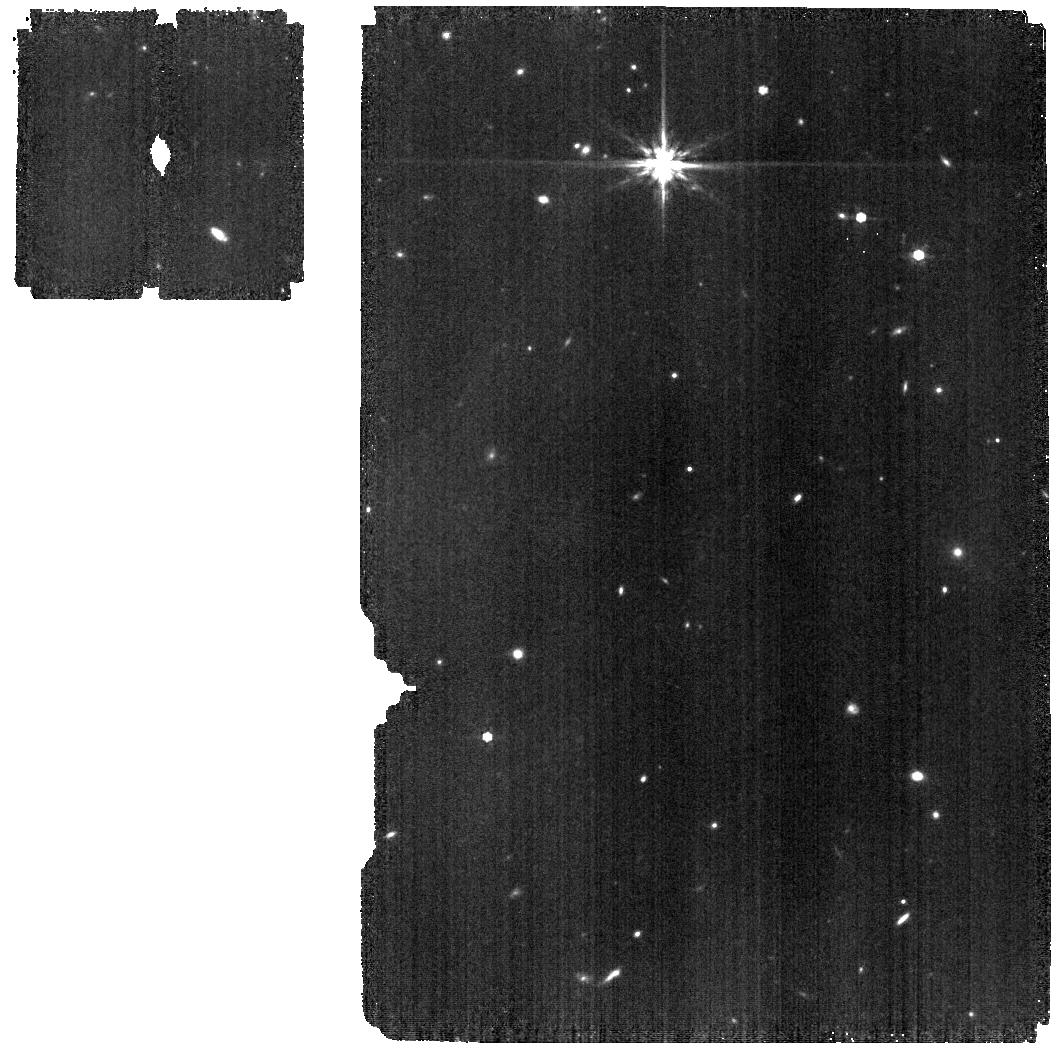
Target: SEXA-NRC-POS2. Instrument: MIRI. Filter: F770W. Exposure: 11 min. Observation ID: jw01619-o014_t041_miri_f770w

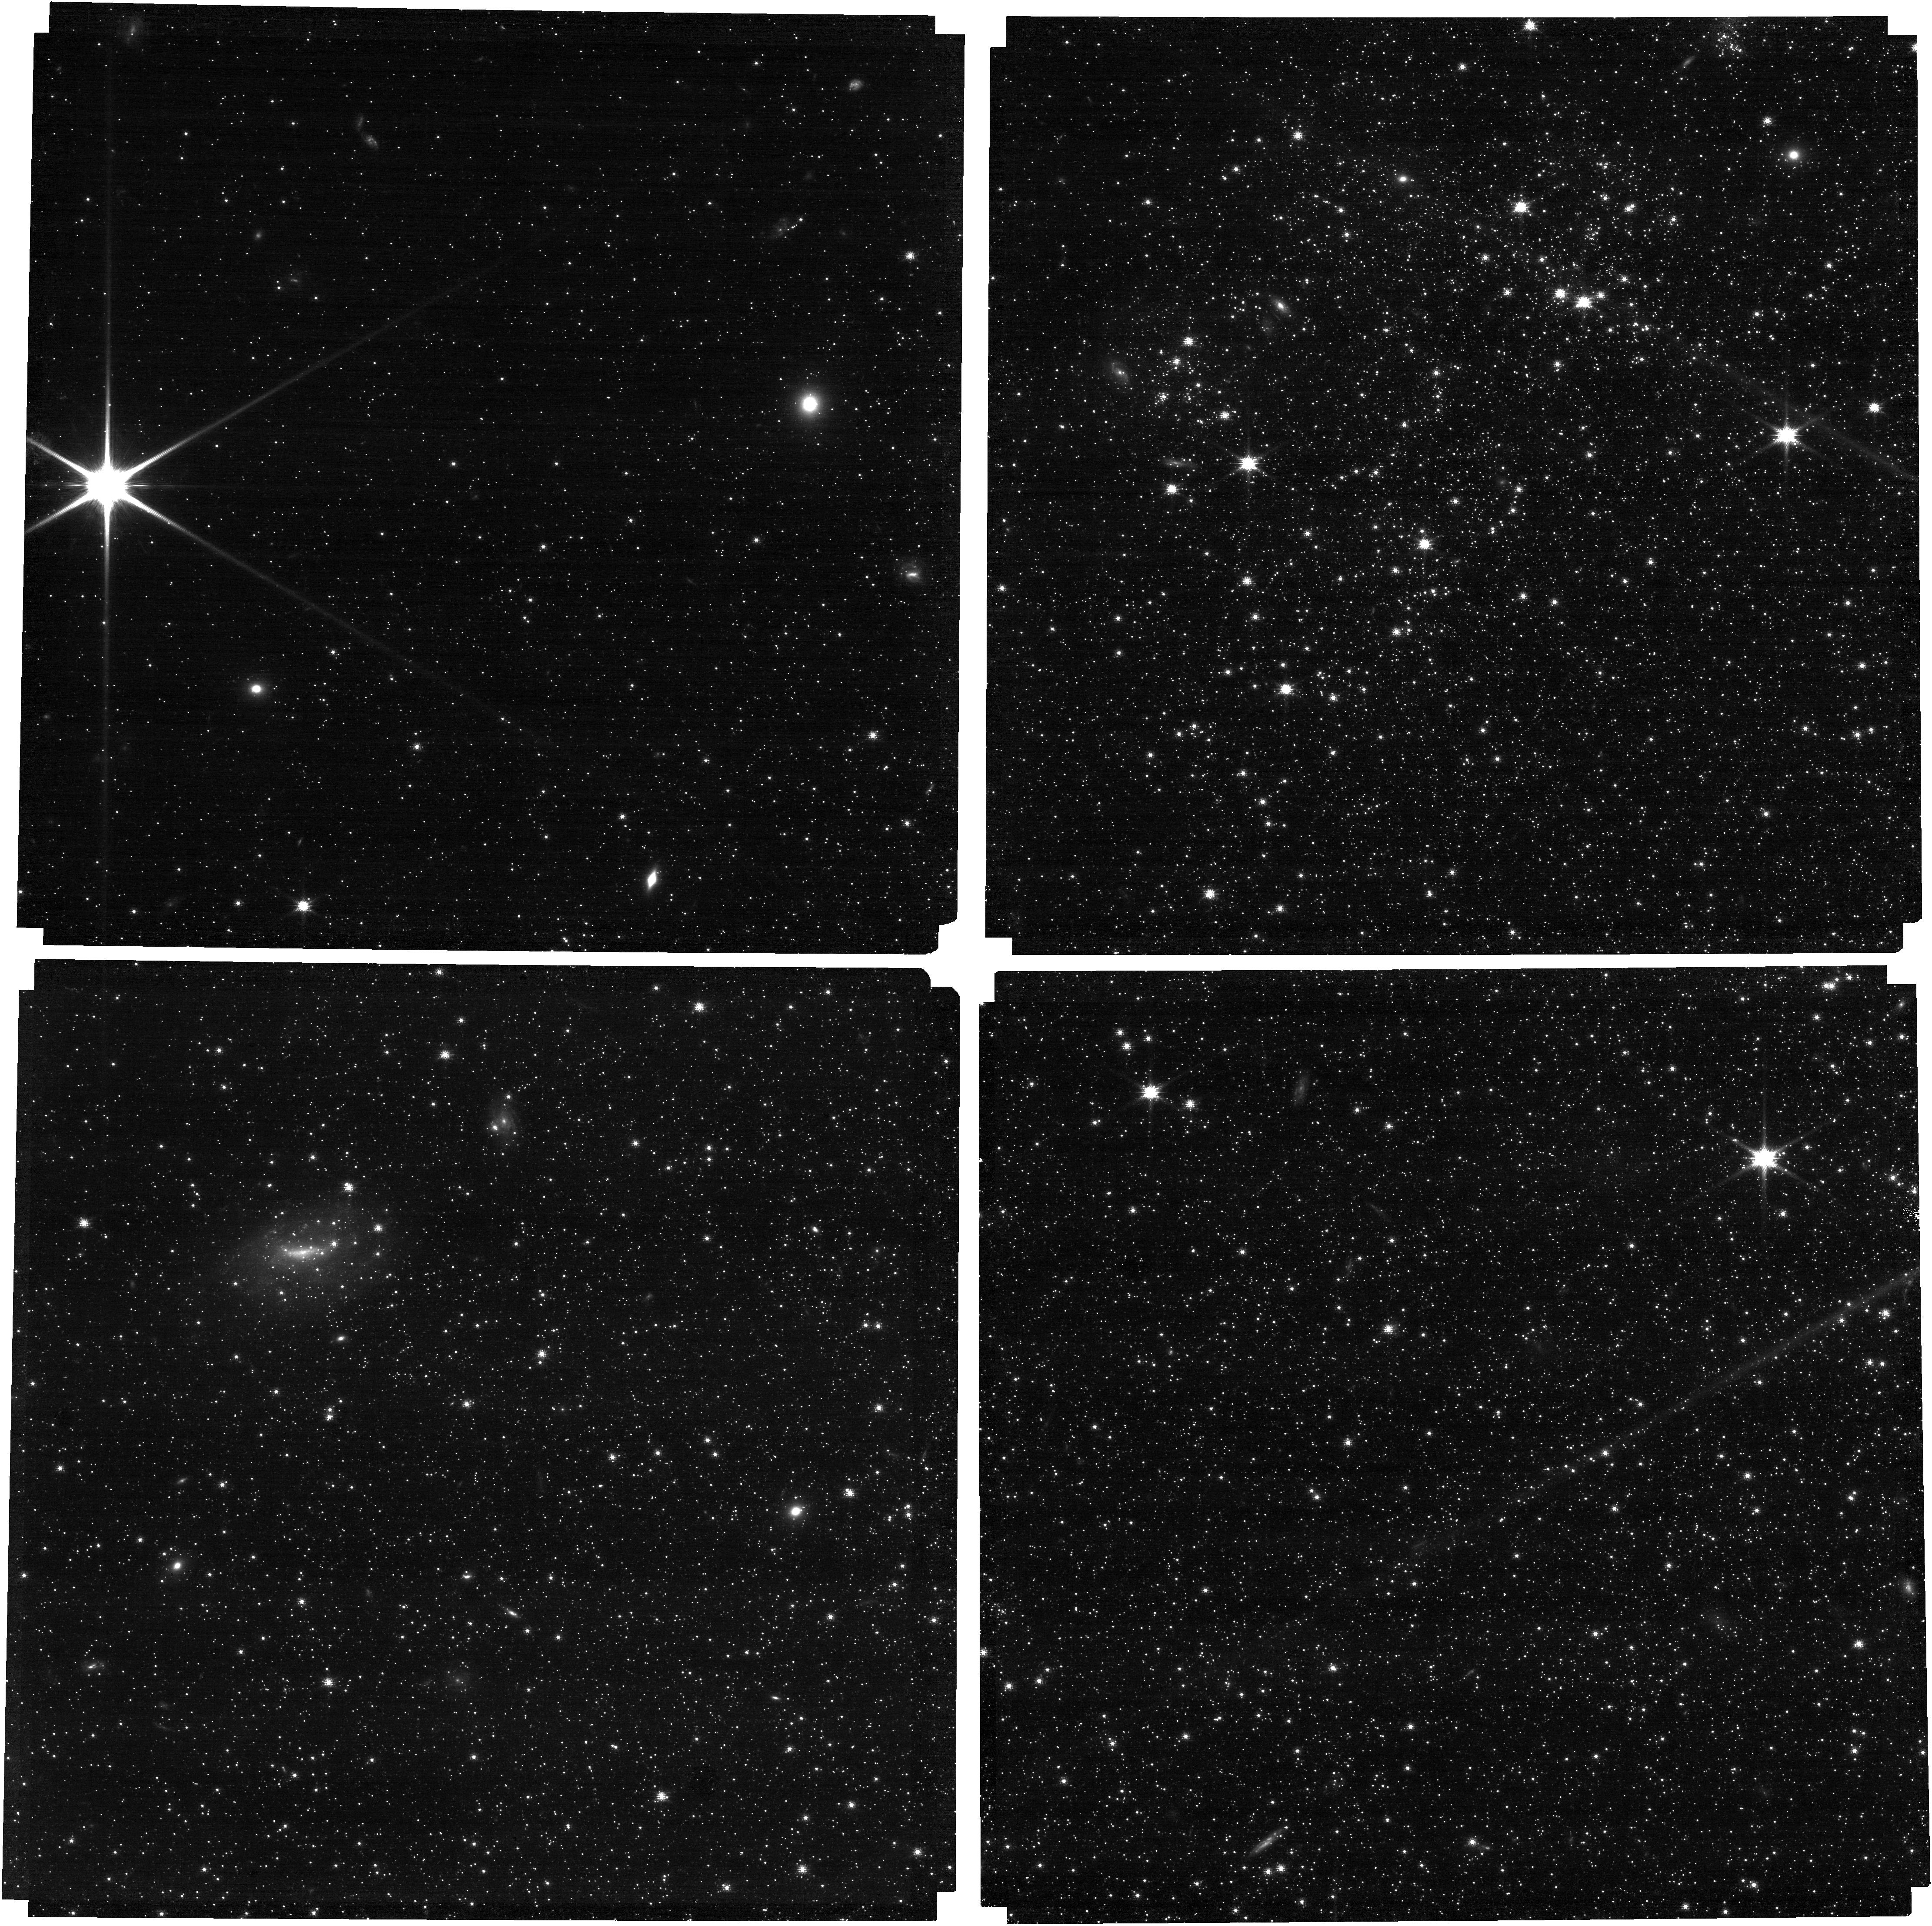
Target: SEXA-NRC-POS1. Instrument: NIRCAM. Filter: F090W. Exposure: 21 min. Observation ID: jw01619-o015_t040_nircam_clear-f090w

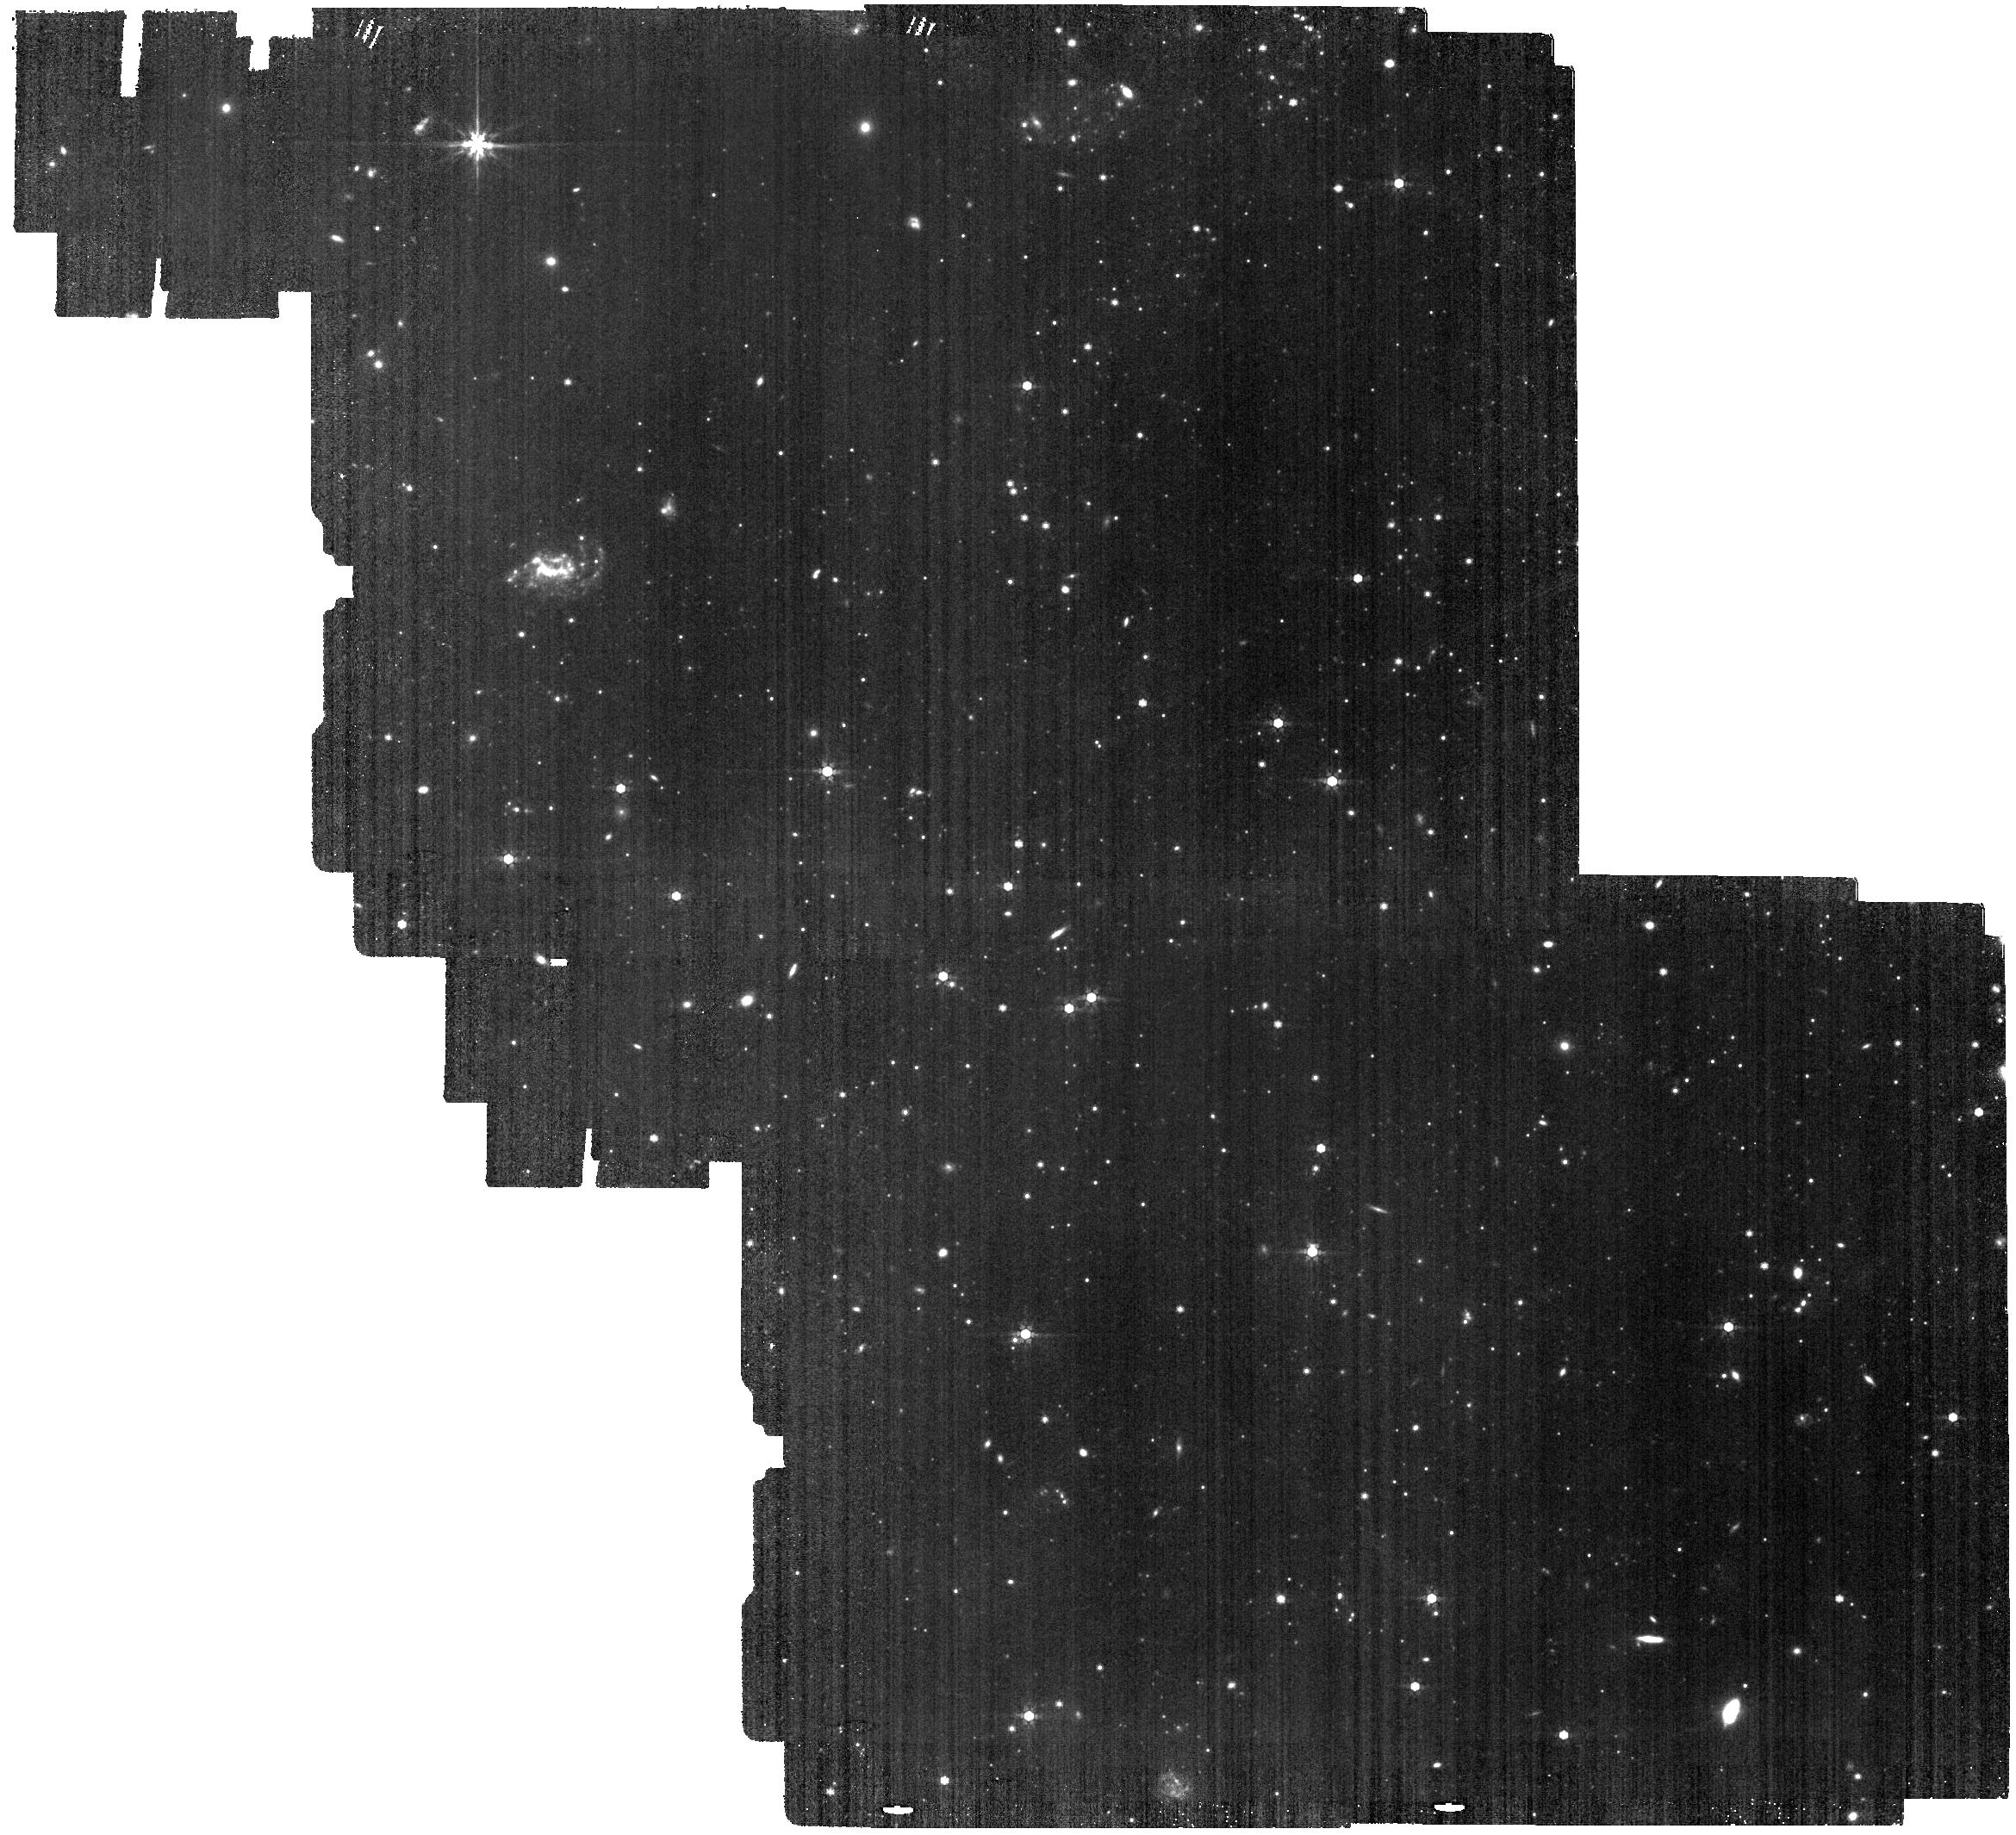
Target: SEXA-MIRI. Instrument: MIRI. Filter: F770W. Exposure: 46 min. Observation ID: jw01619-o002_t009_miri_f770w

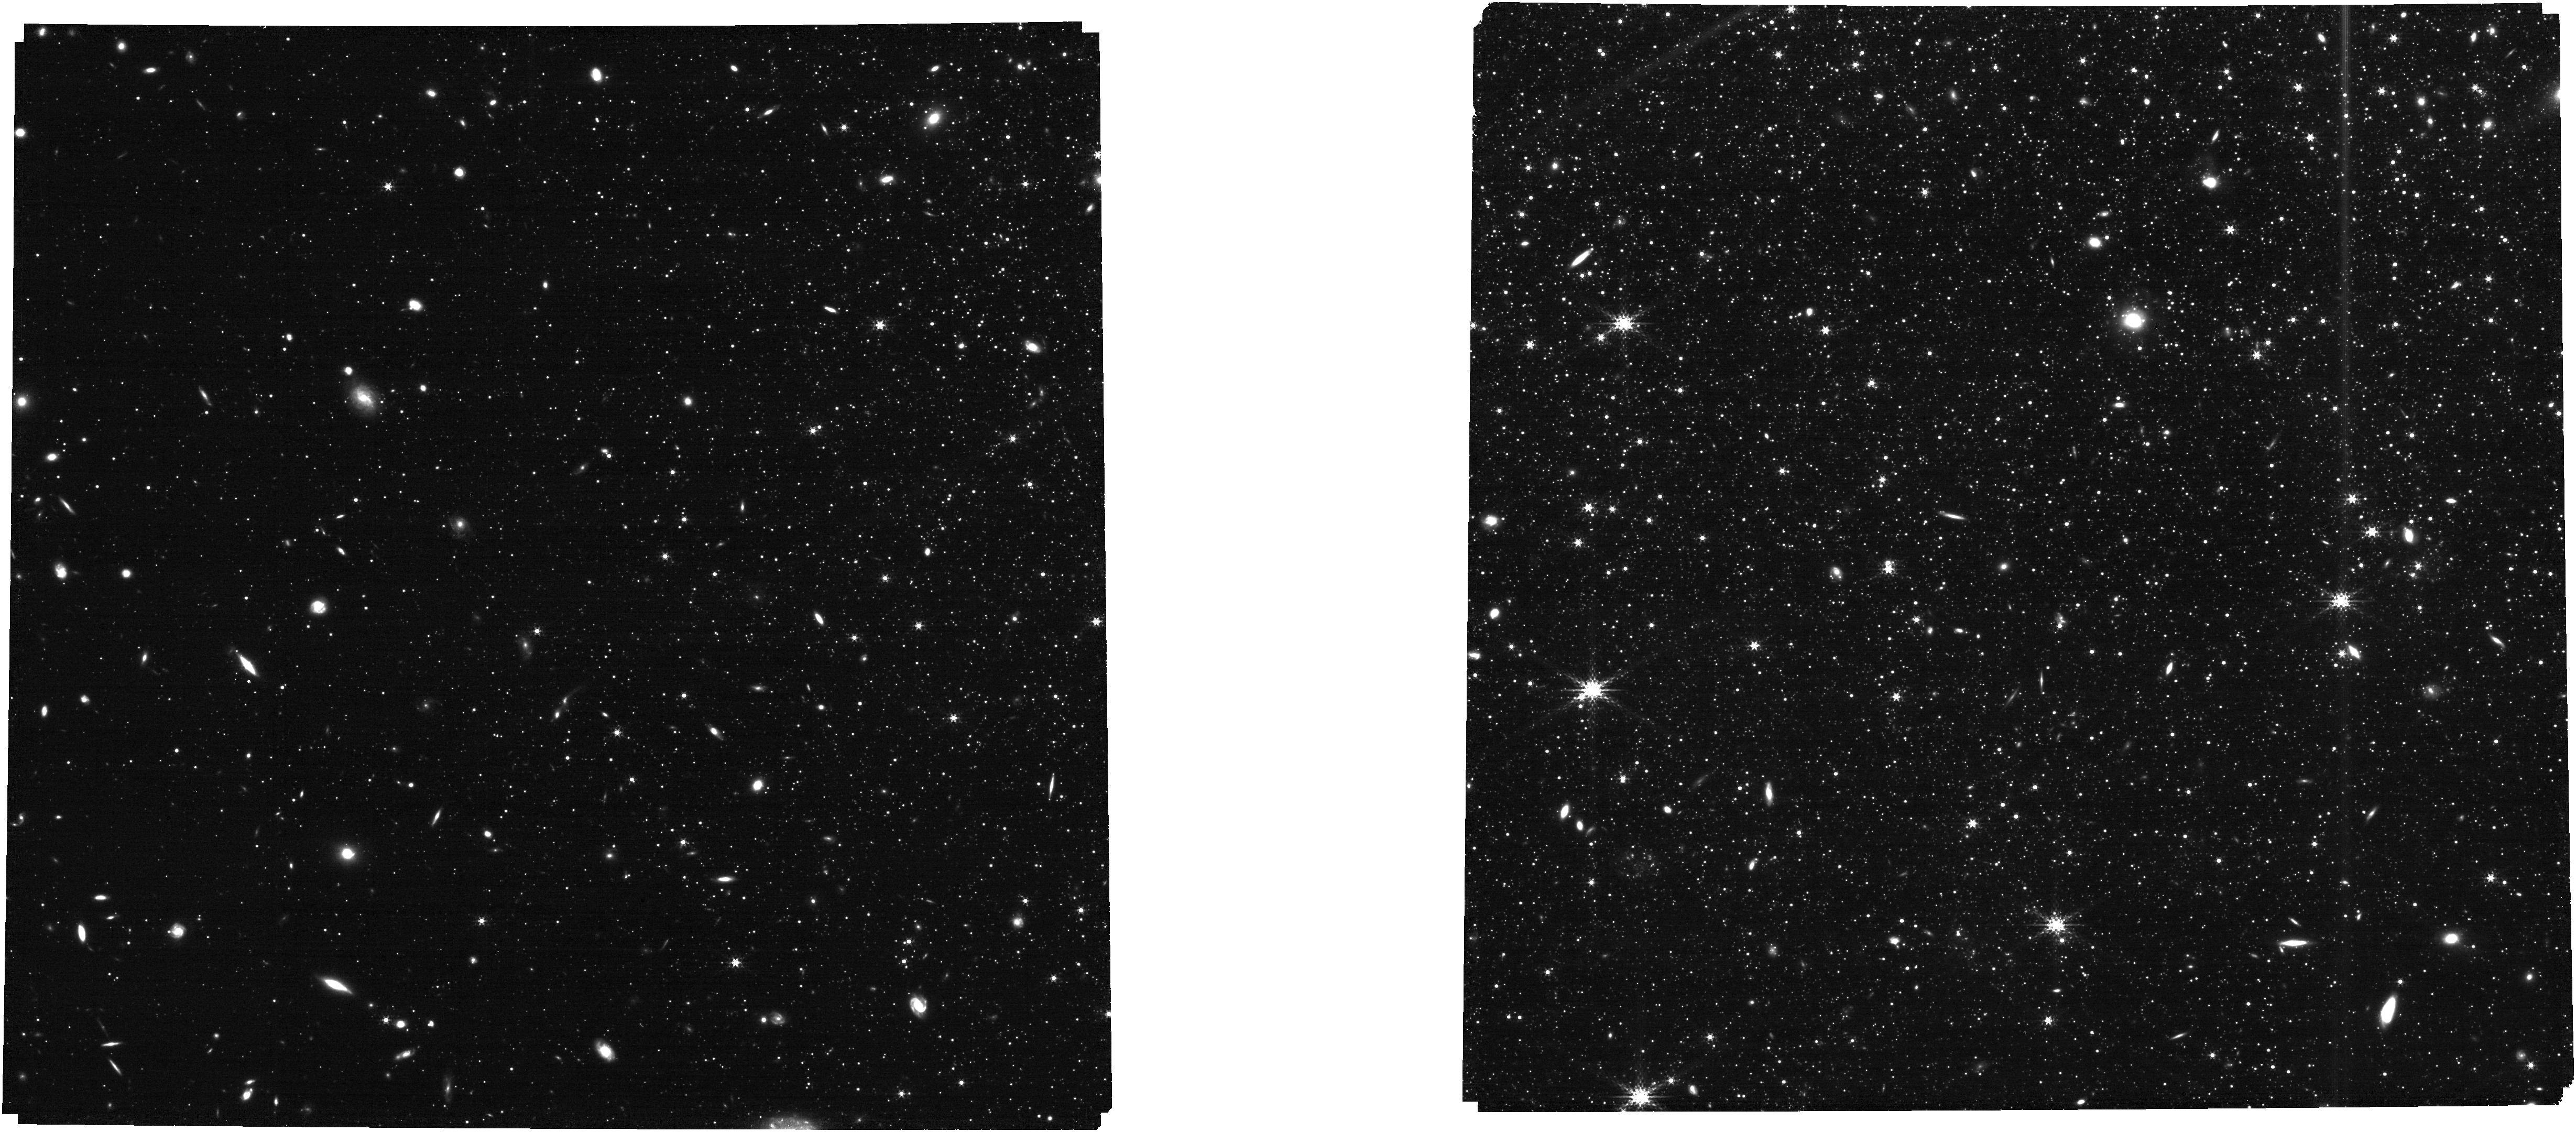
Target: SEXA-NRC-POS2. Instrument: NIRCAM. Filter: F300M. Exposure: 21 min. Observation ID: jw01619-o014_t041_nircam_clear-f300m

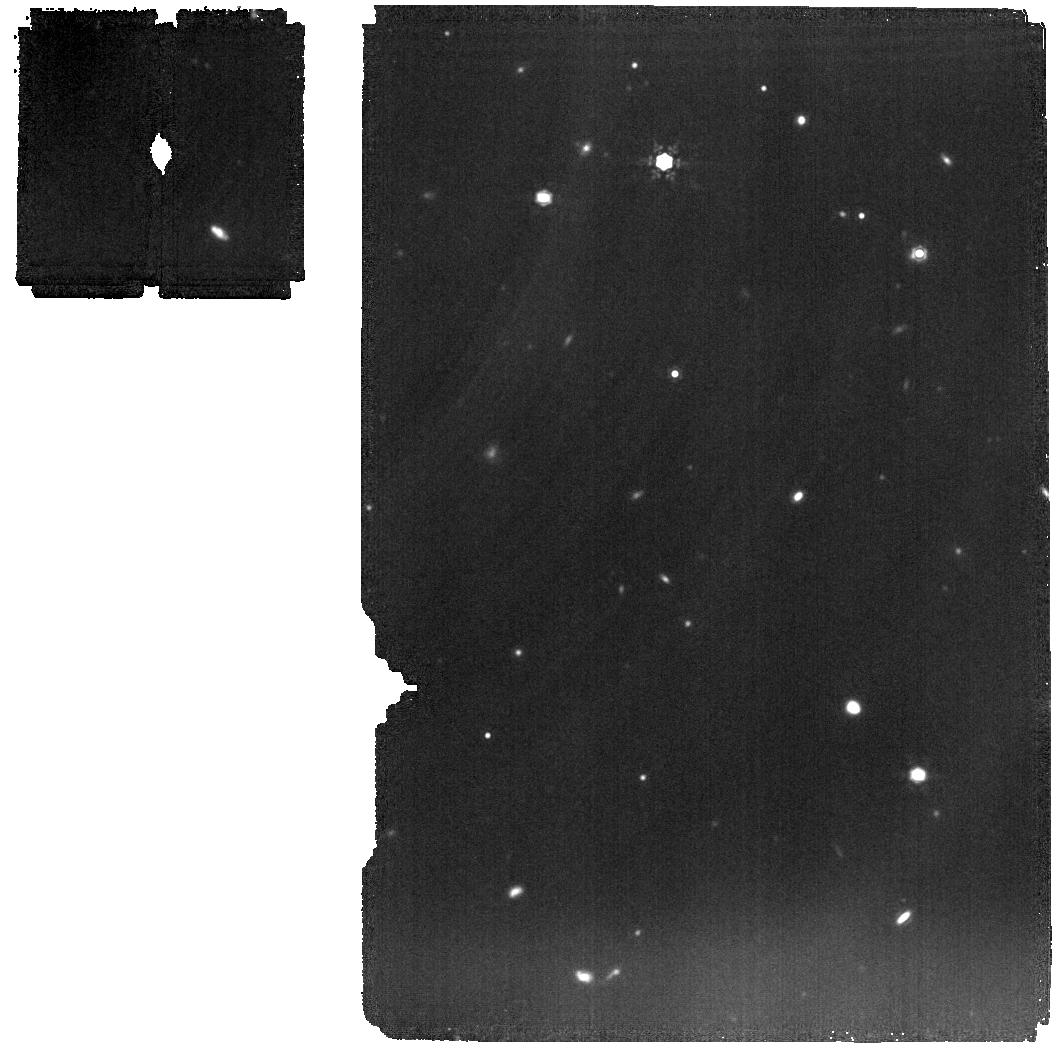
Target: SEXA-NRC-POS2. Instrument: MIRI. Filter: F1280W. Exposure: 19 min. Observation ID: jw01619-o014_t041_miri_f1280w

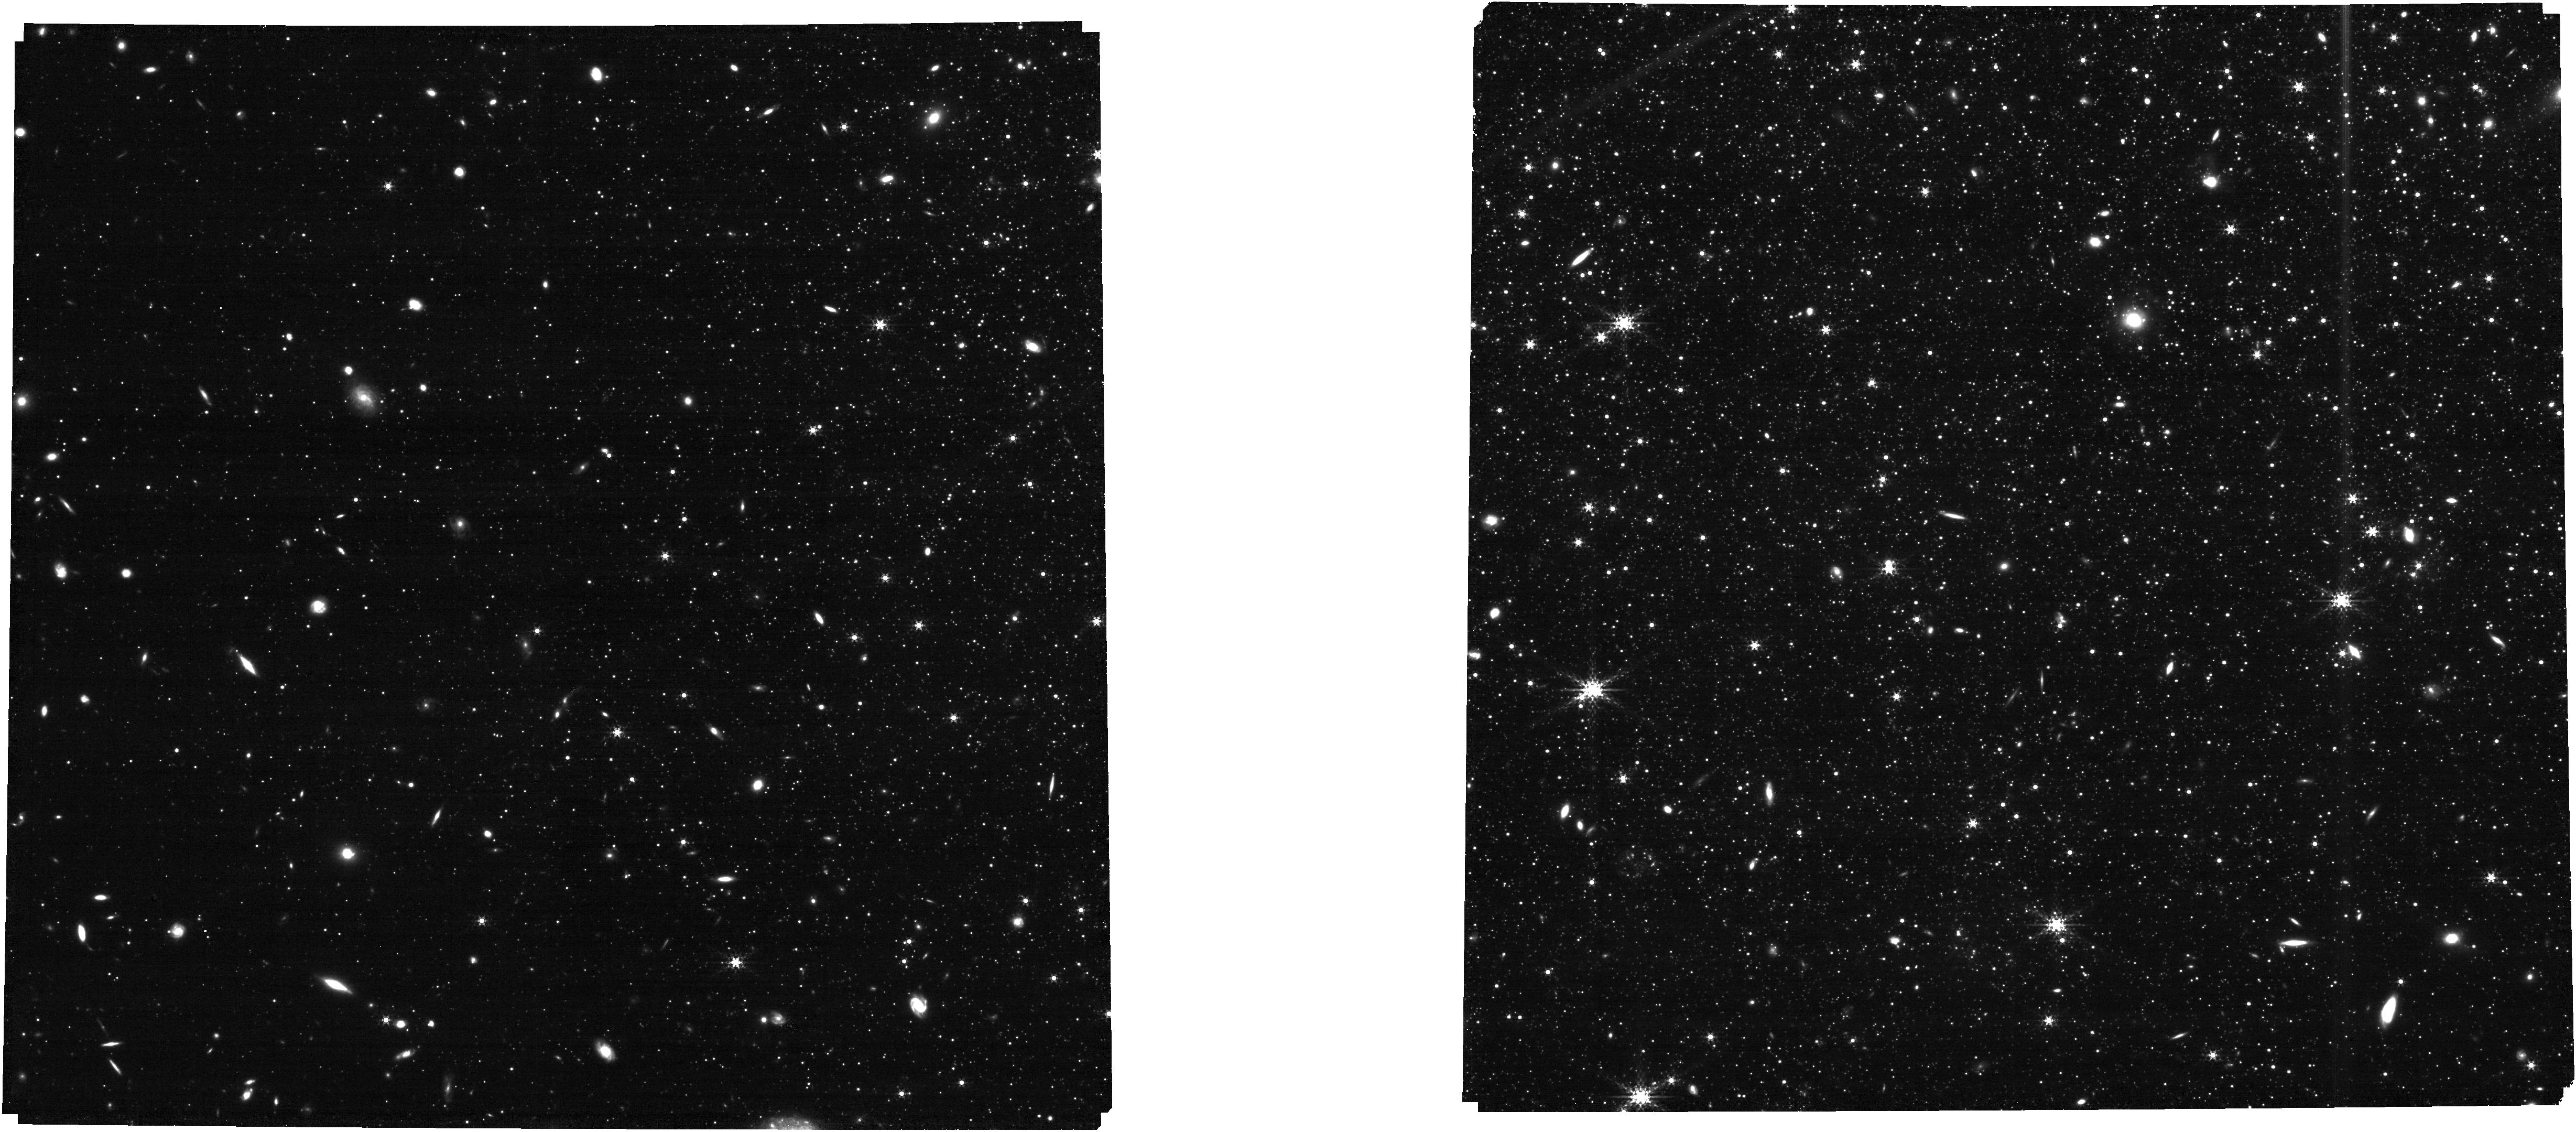
Target: SEXA-NRC-POS2. Instrument: NIRCAM. Filter: F335M. Exposure: 21 min. Observation ID: jw01619-o014_t041_nircam_clear-f335m

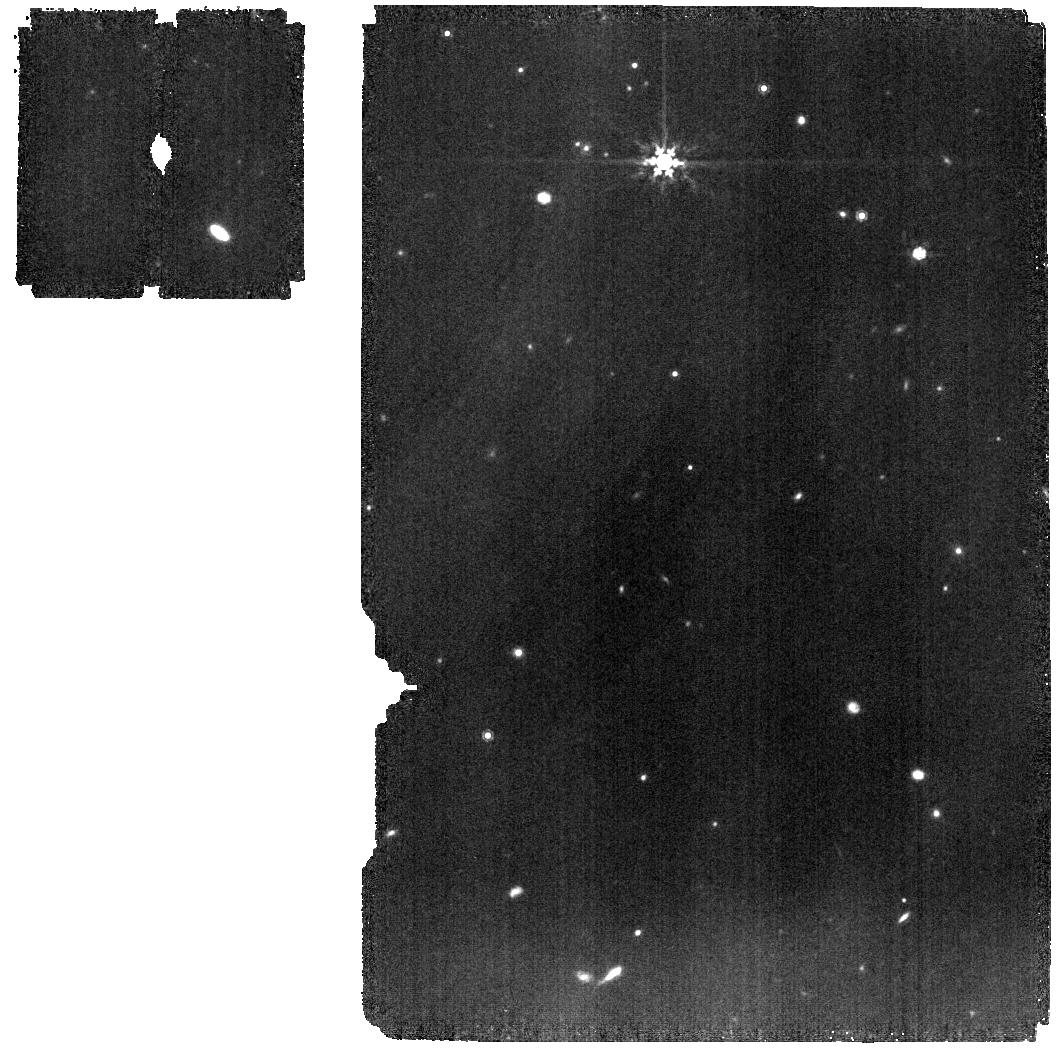
Target: SEXA-NRC-POS2. Instrument: MIRI. Filter: F1000W. Exposure: 19 min. Observation ID: jw01619-o014_t041_miri_f1000w

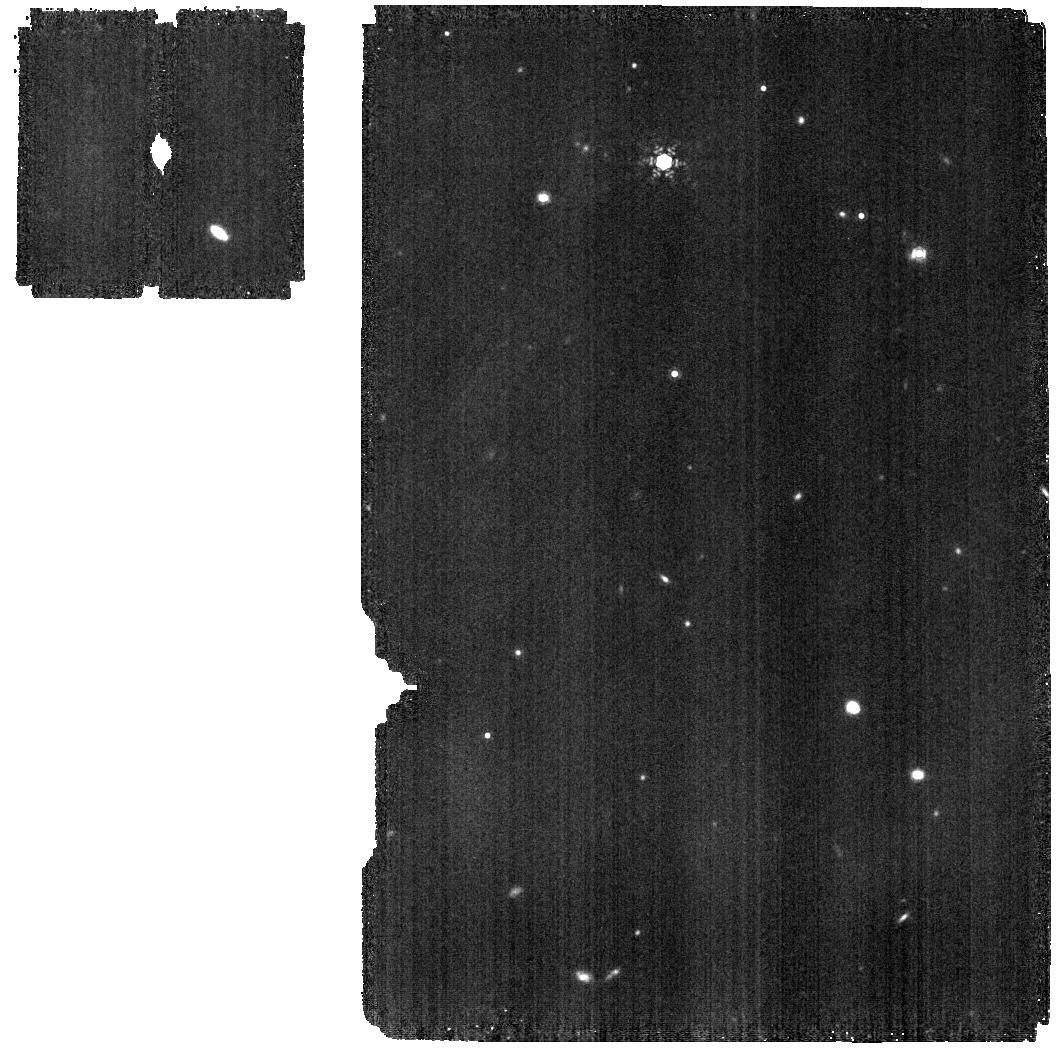
Target: SEXA-NRC-POS2. Instrument: MIRI. Filter: F1130W. Exposure: 19 min. Observation ID: jw01619-o014_t041_miri_f1130w

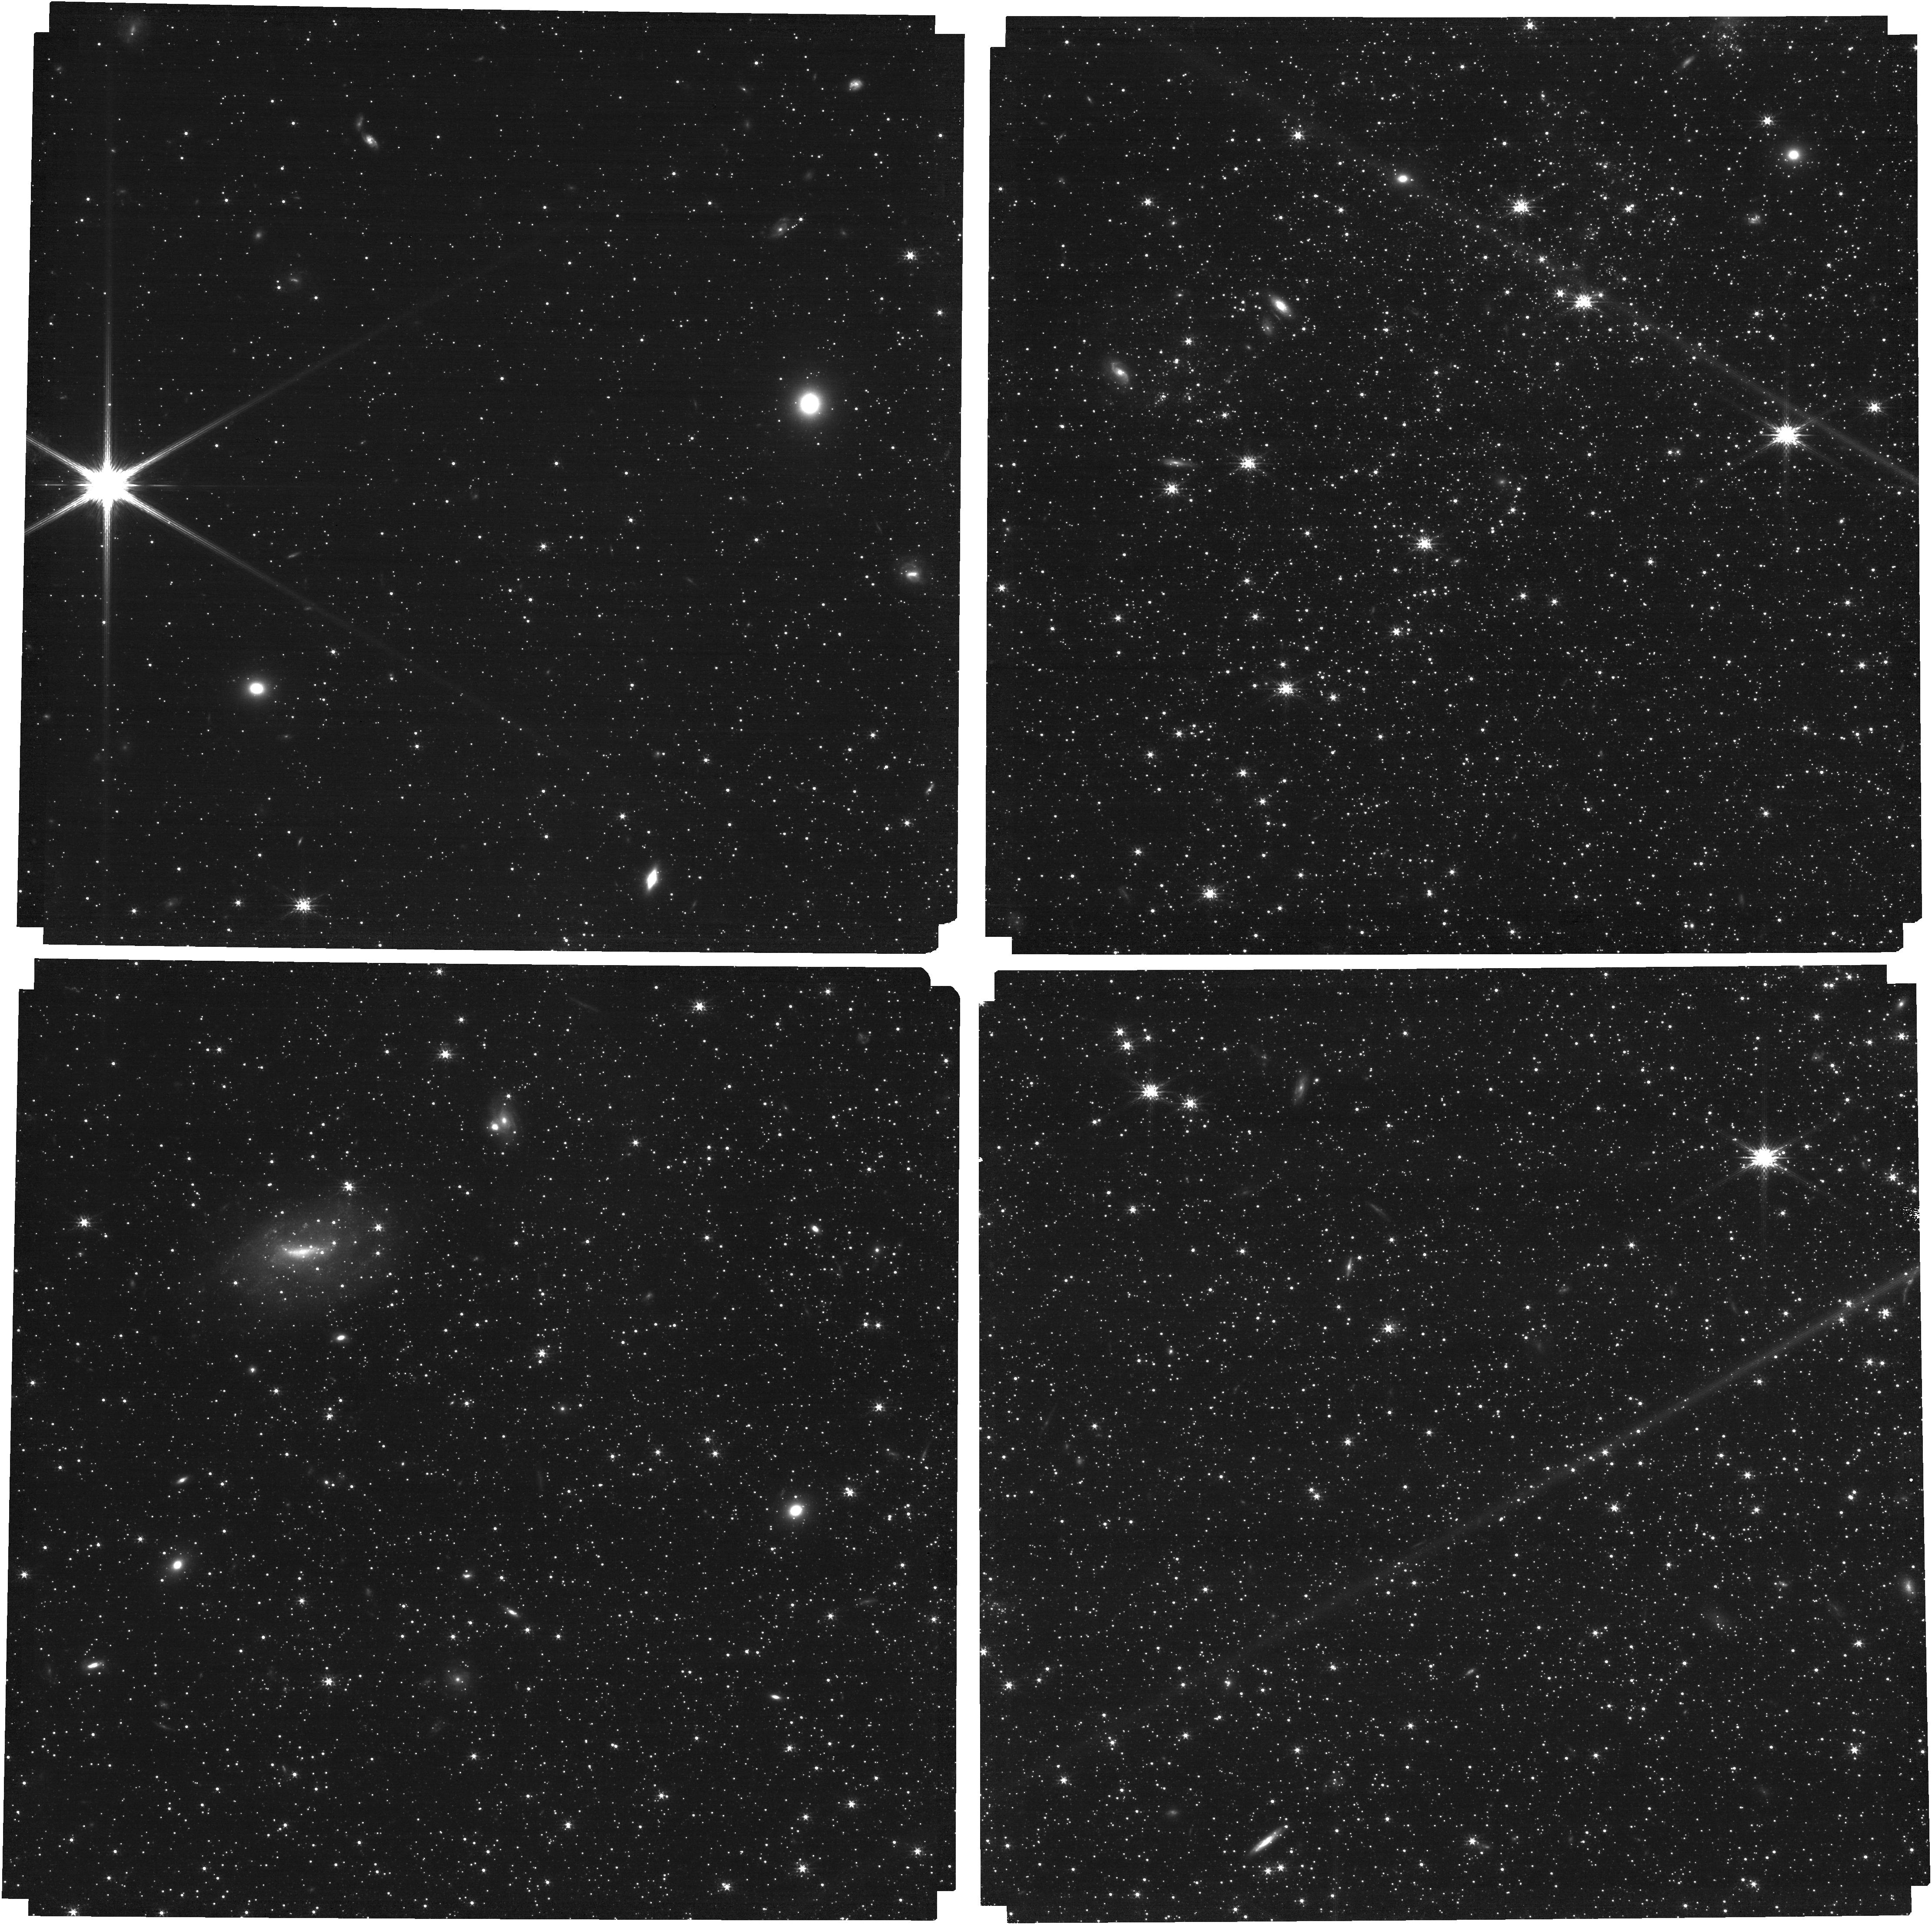
Target: SEXA-NRC-POS1. Instrument: NIRCAM. Filter: F150W. Exposure: 21 min. Observation ID: jw01619-o015_t040_nircam_clear-f150w

Dust Formation in a Primitive Environment (PI: Boyer, Martha L.)

Observations suggest that Asymptotic Giant Branch (AGB) stars contribute significantly to the dust budgets of galaxies, from our own Presolar Nebula to the Magellanic Clouds. However, models suggest their contribution should decrease with metallicity, possibly becoming overshadowed by supernova and interstellar grain growth in primitive environments. Recent observations of nearby dwarf galaxies contradict this prediction, showing that AGB dust forms easily at low metallicity, which allows AGB stars to contribute dust as early as 30 Myr after they form in the early Universe. Because of limitations in sensitivity, absolutely nothing is known about the mineralogy, the grain properties, or the even the quantity of this extremely metal-poor dust. We propose observations of the nearby dwarf galaxy Sextans A, which is the Goldilocks galaxy for a comprehensive assessment of the effect of primitive abundances on dust formation because it 1) is nearby enough to escape crowding and sensitivity limits at the longest wavelengths, 2) is extremely metal-poor (just ~7% solar or 2.5x lower than the SMC), 3) is known to harbor a large AGB population that spans the full AGB mass range, 4) many of these AGB stars are known to be dusty, and 5) dust has been detected in its interstellar medium. No other galaxy comes close to providing the opportunities afforded by Sextans A. We will image the star-forming disk with NIRCam and MIRI from 0.9-25.5 microns, with careful filter selection to fully sample key molecular and dust features. We will also obtain LRS spectra of 6 known dusty stars to guide our interpretation of the photometry around the most prominent infrared features from 5-12 microns.